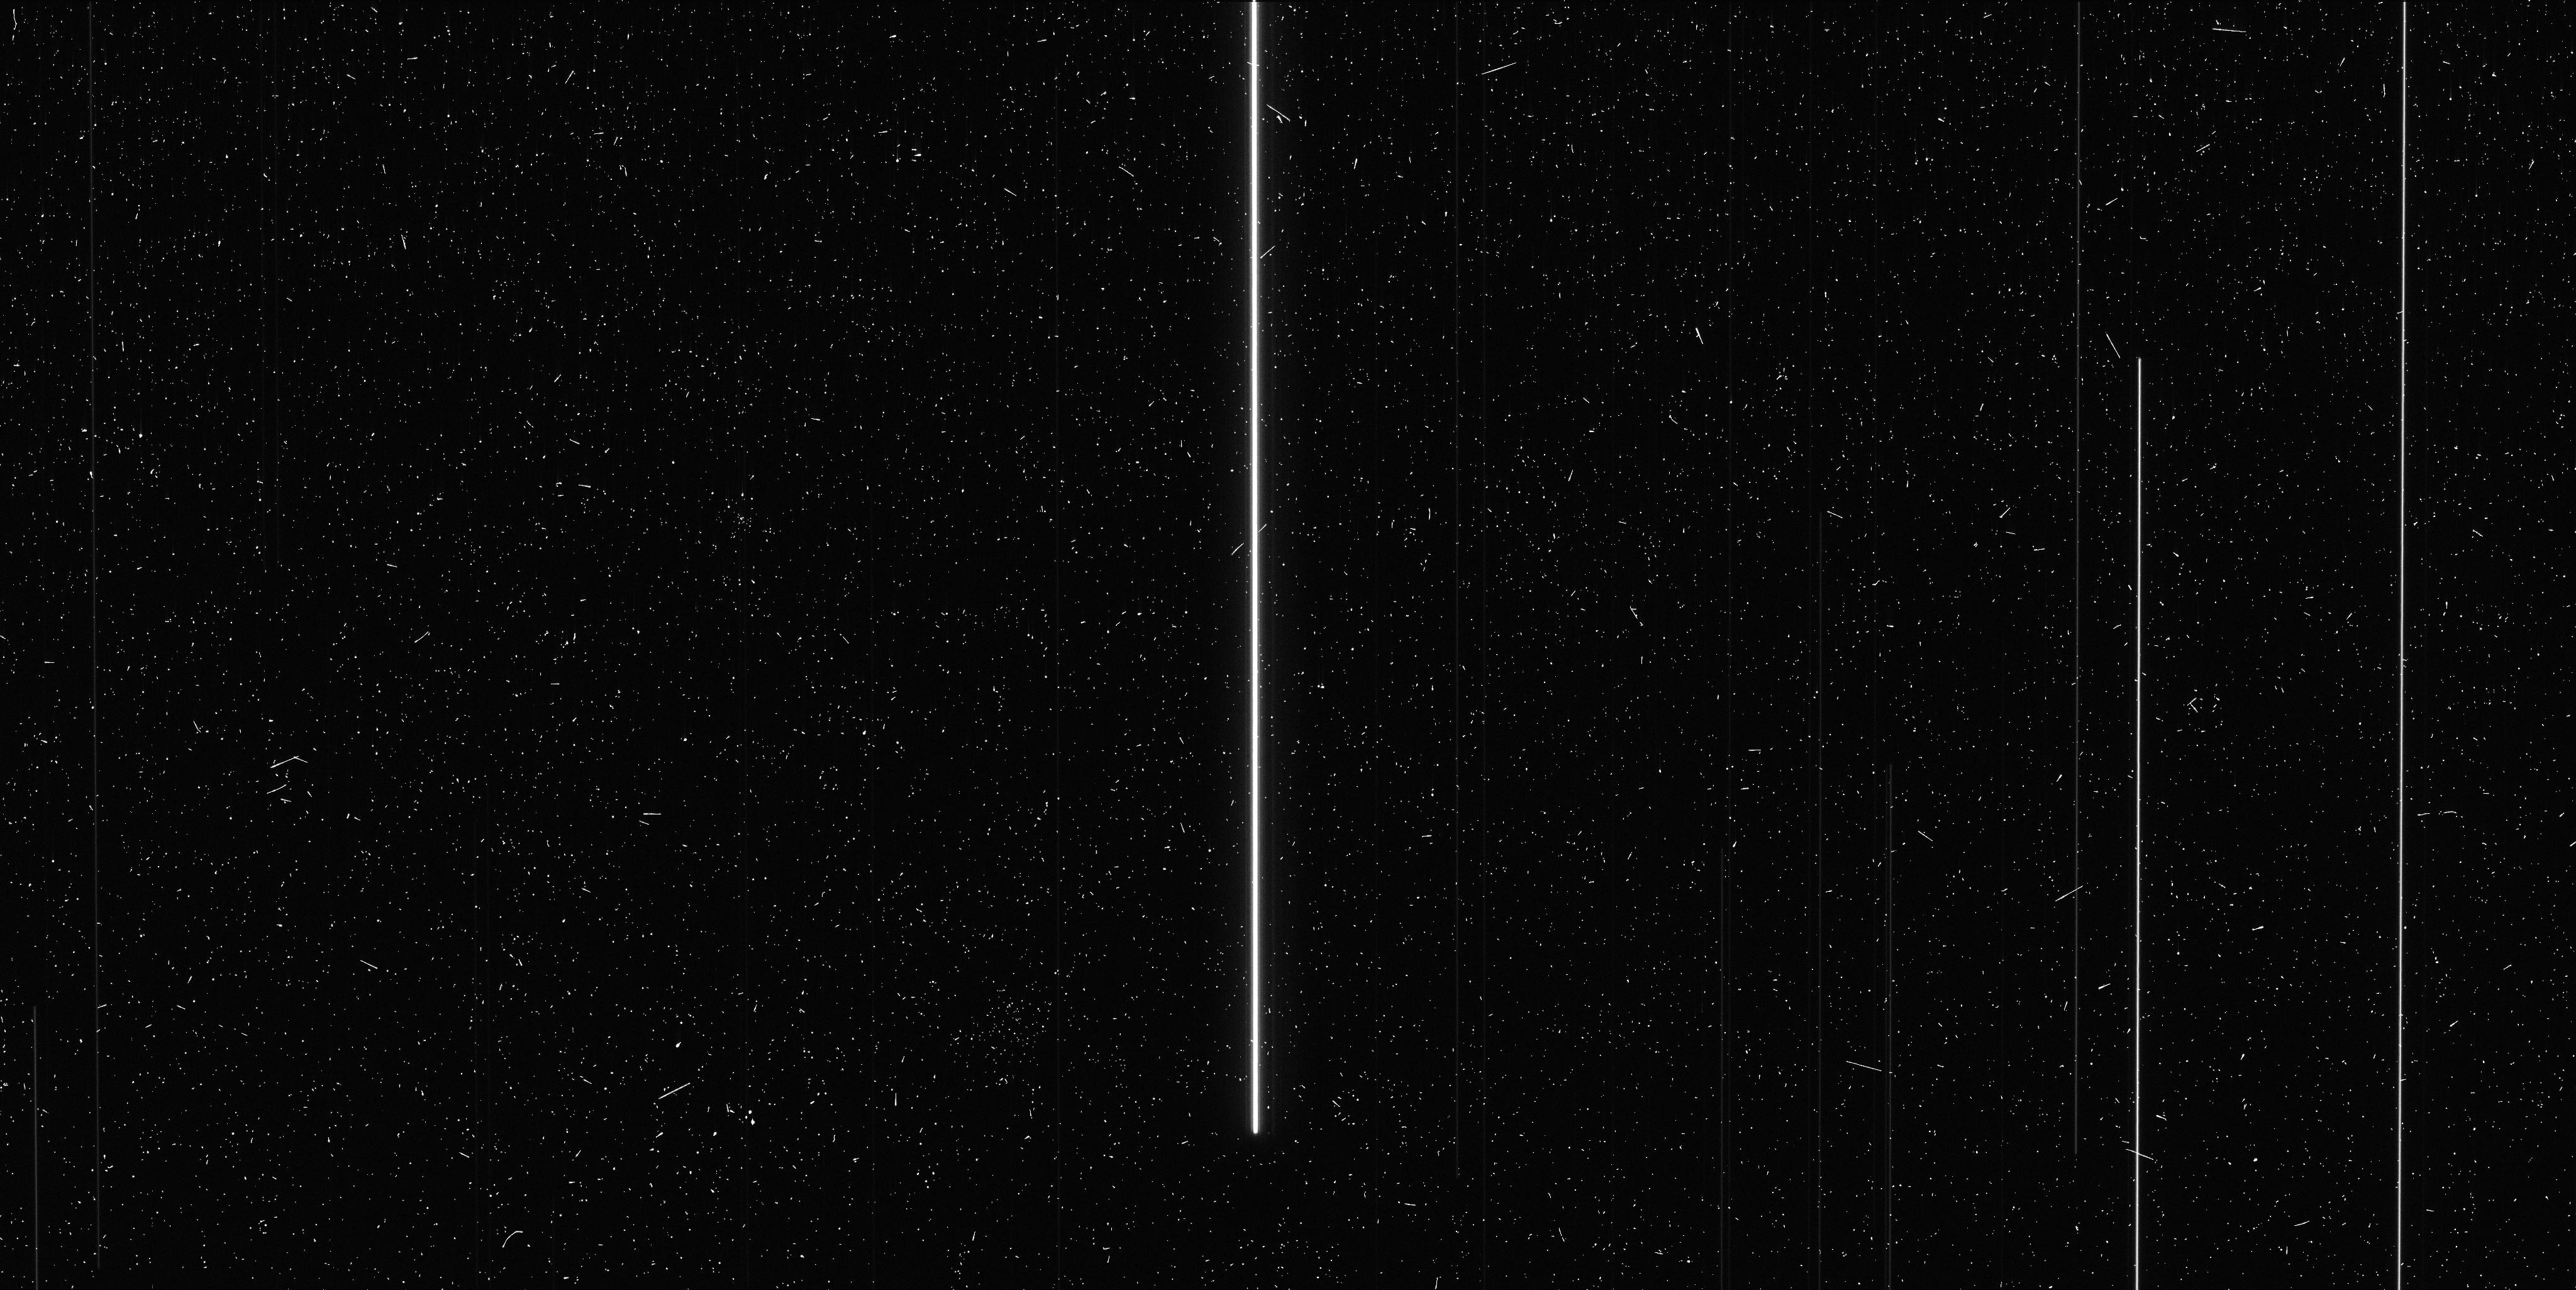
Target: V-SY-AUR. Instrument: WFC3/UVIS. Filter: F673N. Exposure: 6 min. Observation ID: ic4010neq

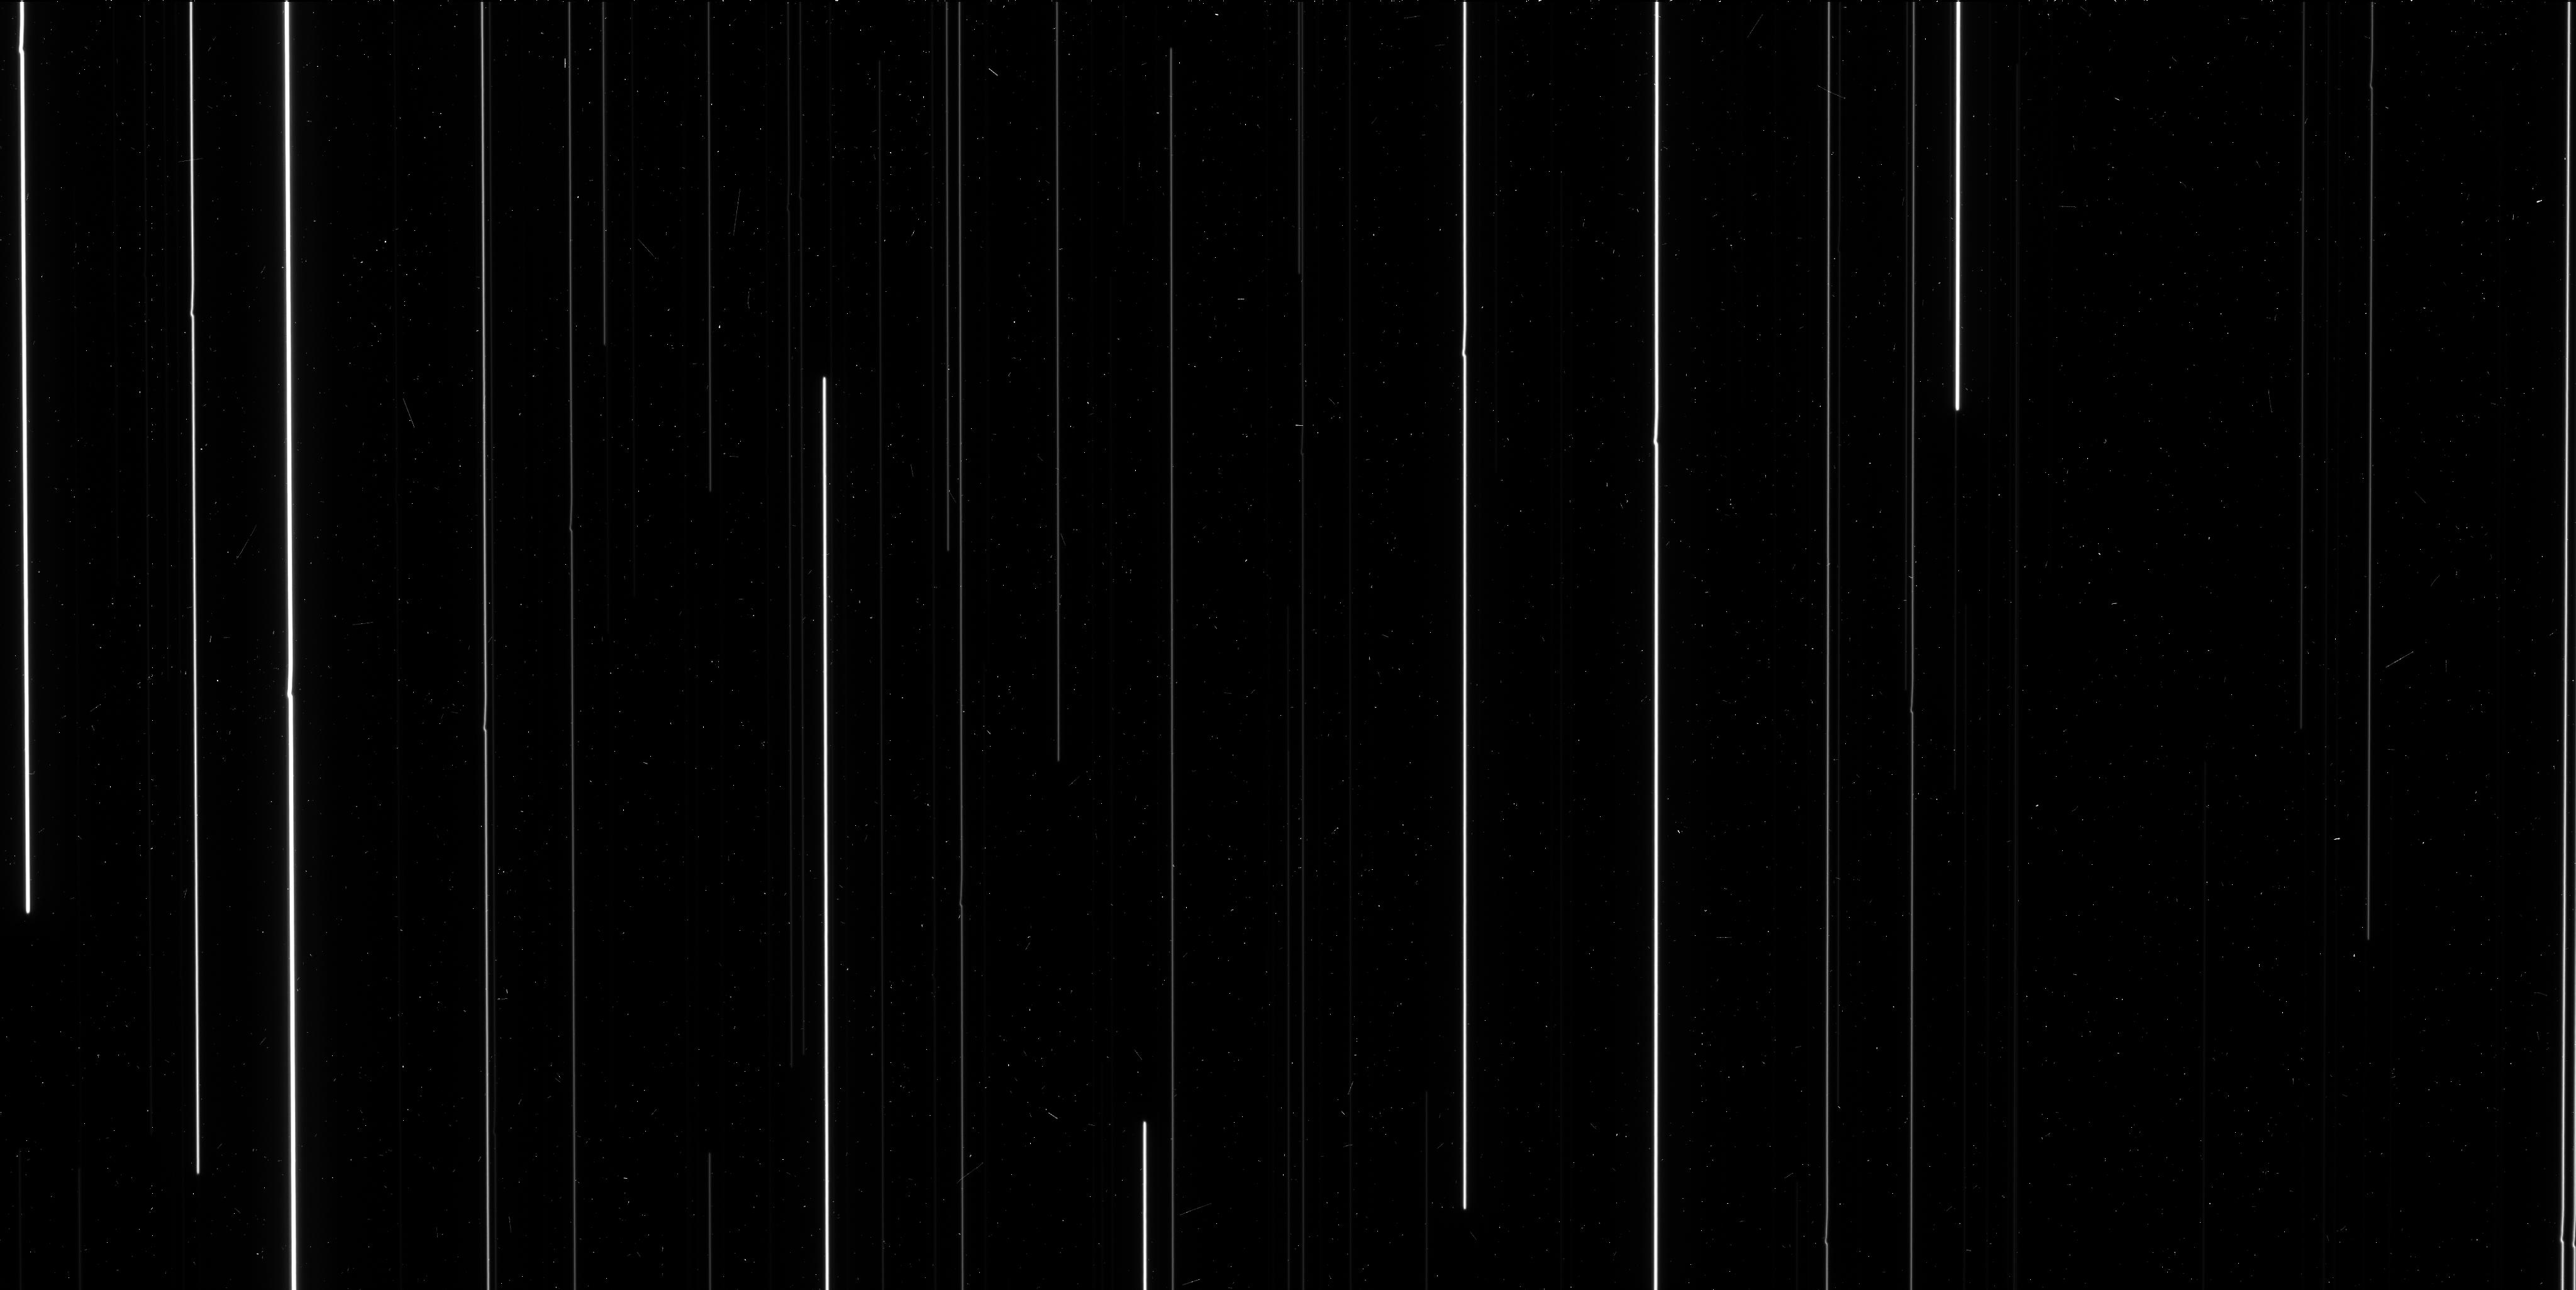
Target: M-35. Instrument: WFC3/UVIS. Filter: F606W. Exposure: 6 min. Observation ID: ic4002aqq

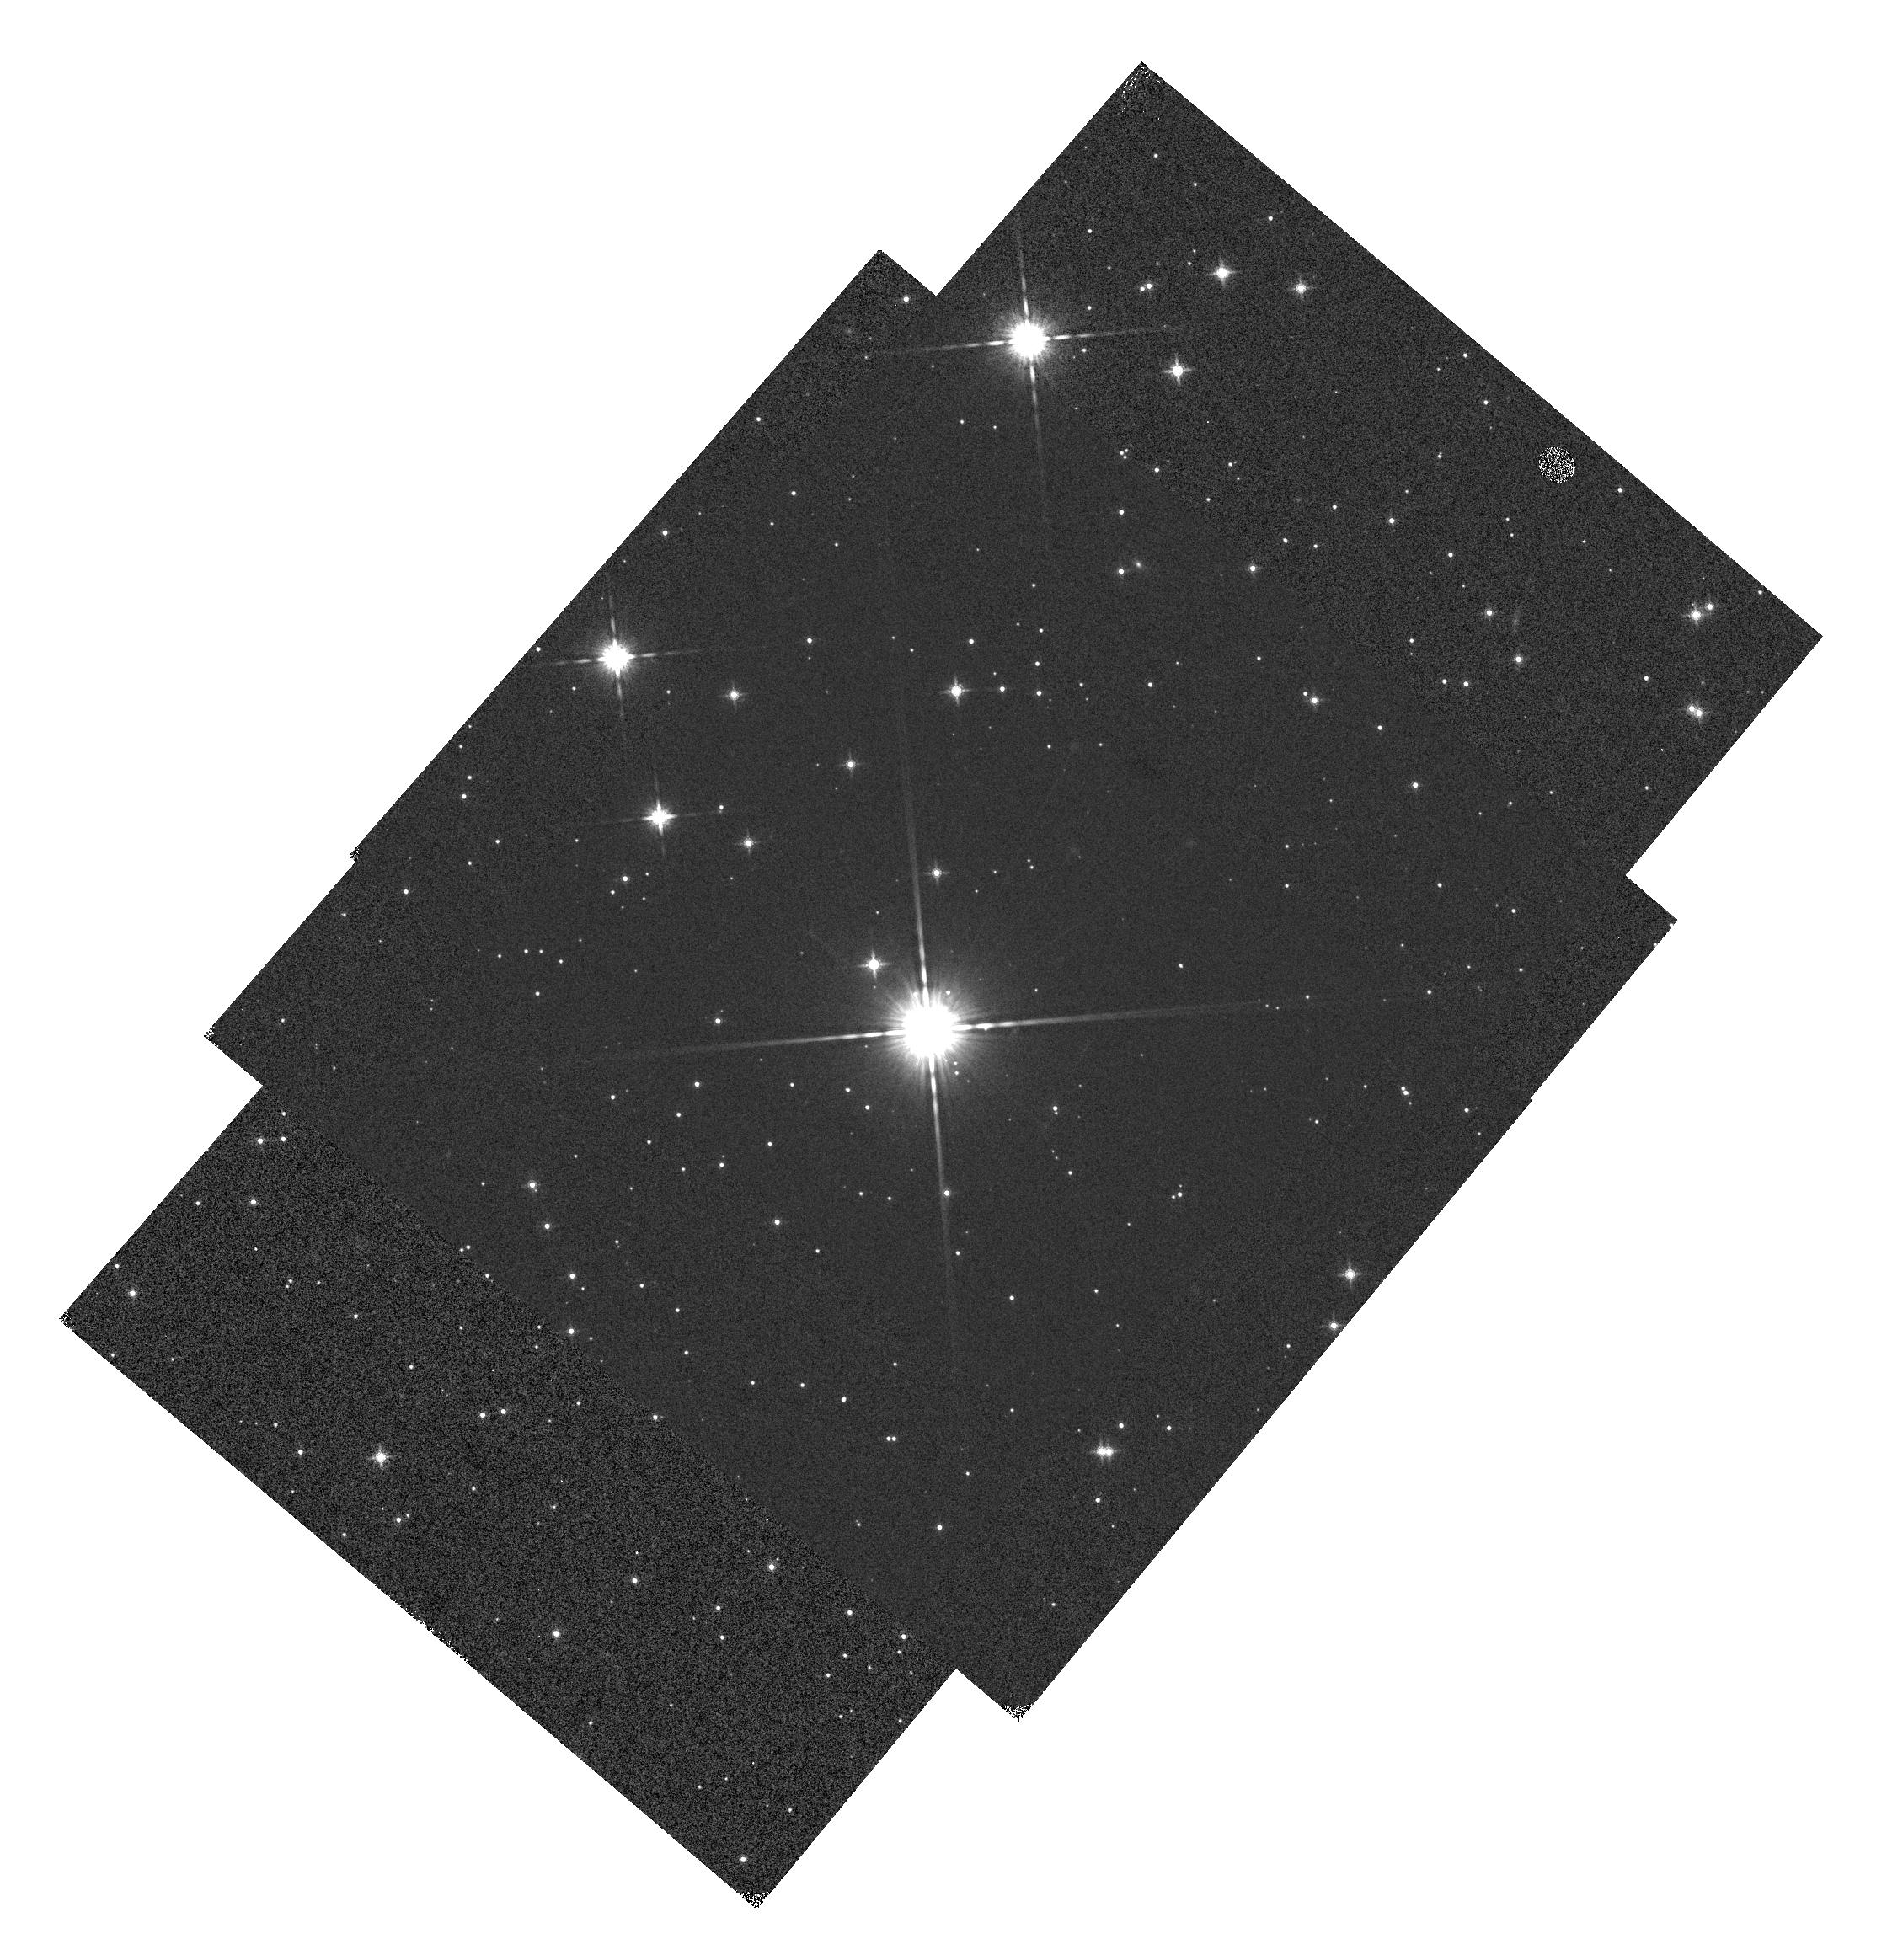
Target: V-SY-AUR. Instrument: WFC3/IR. Filter: F160W. Exposure: 1 min. Observation ID: hst_13101_10_wfc3_ir_f160w_ic4010

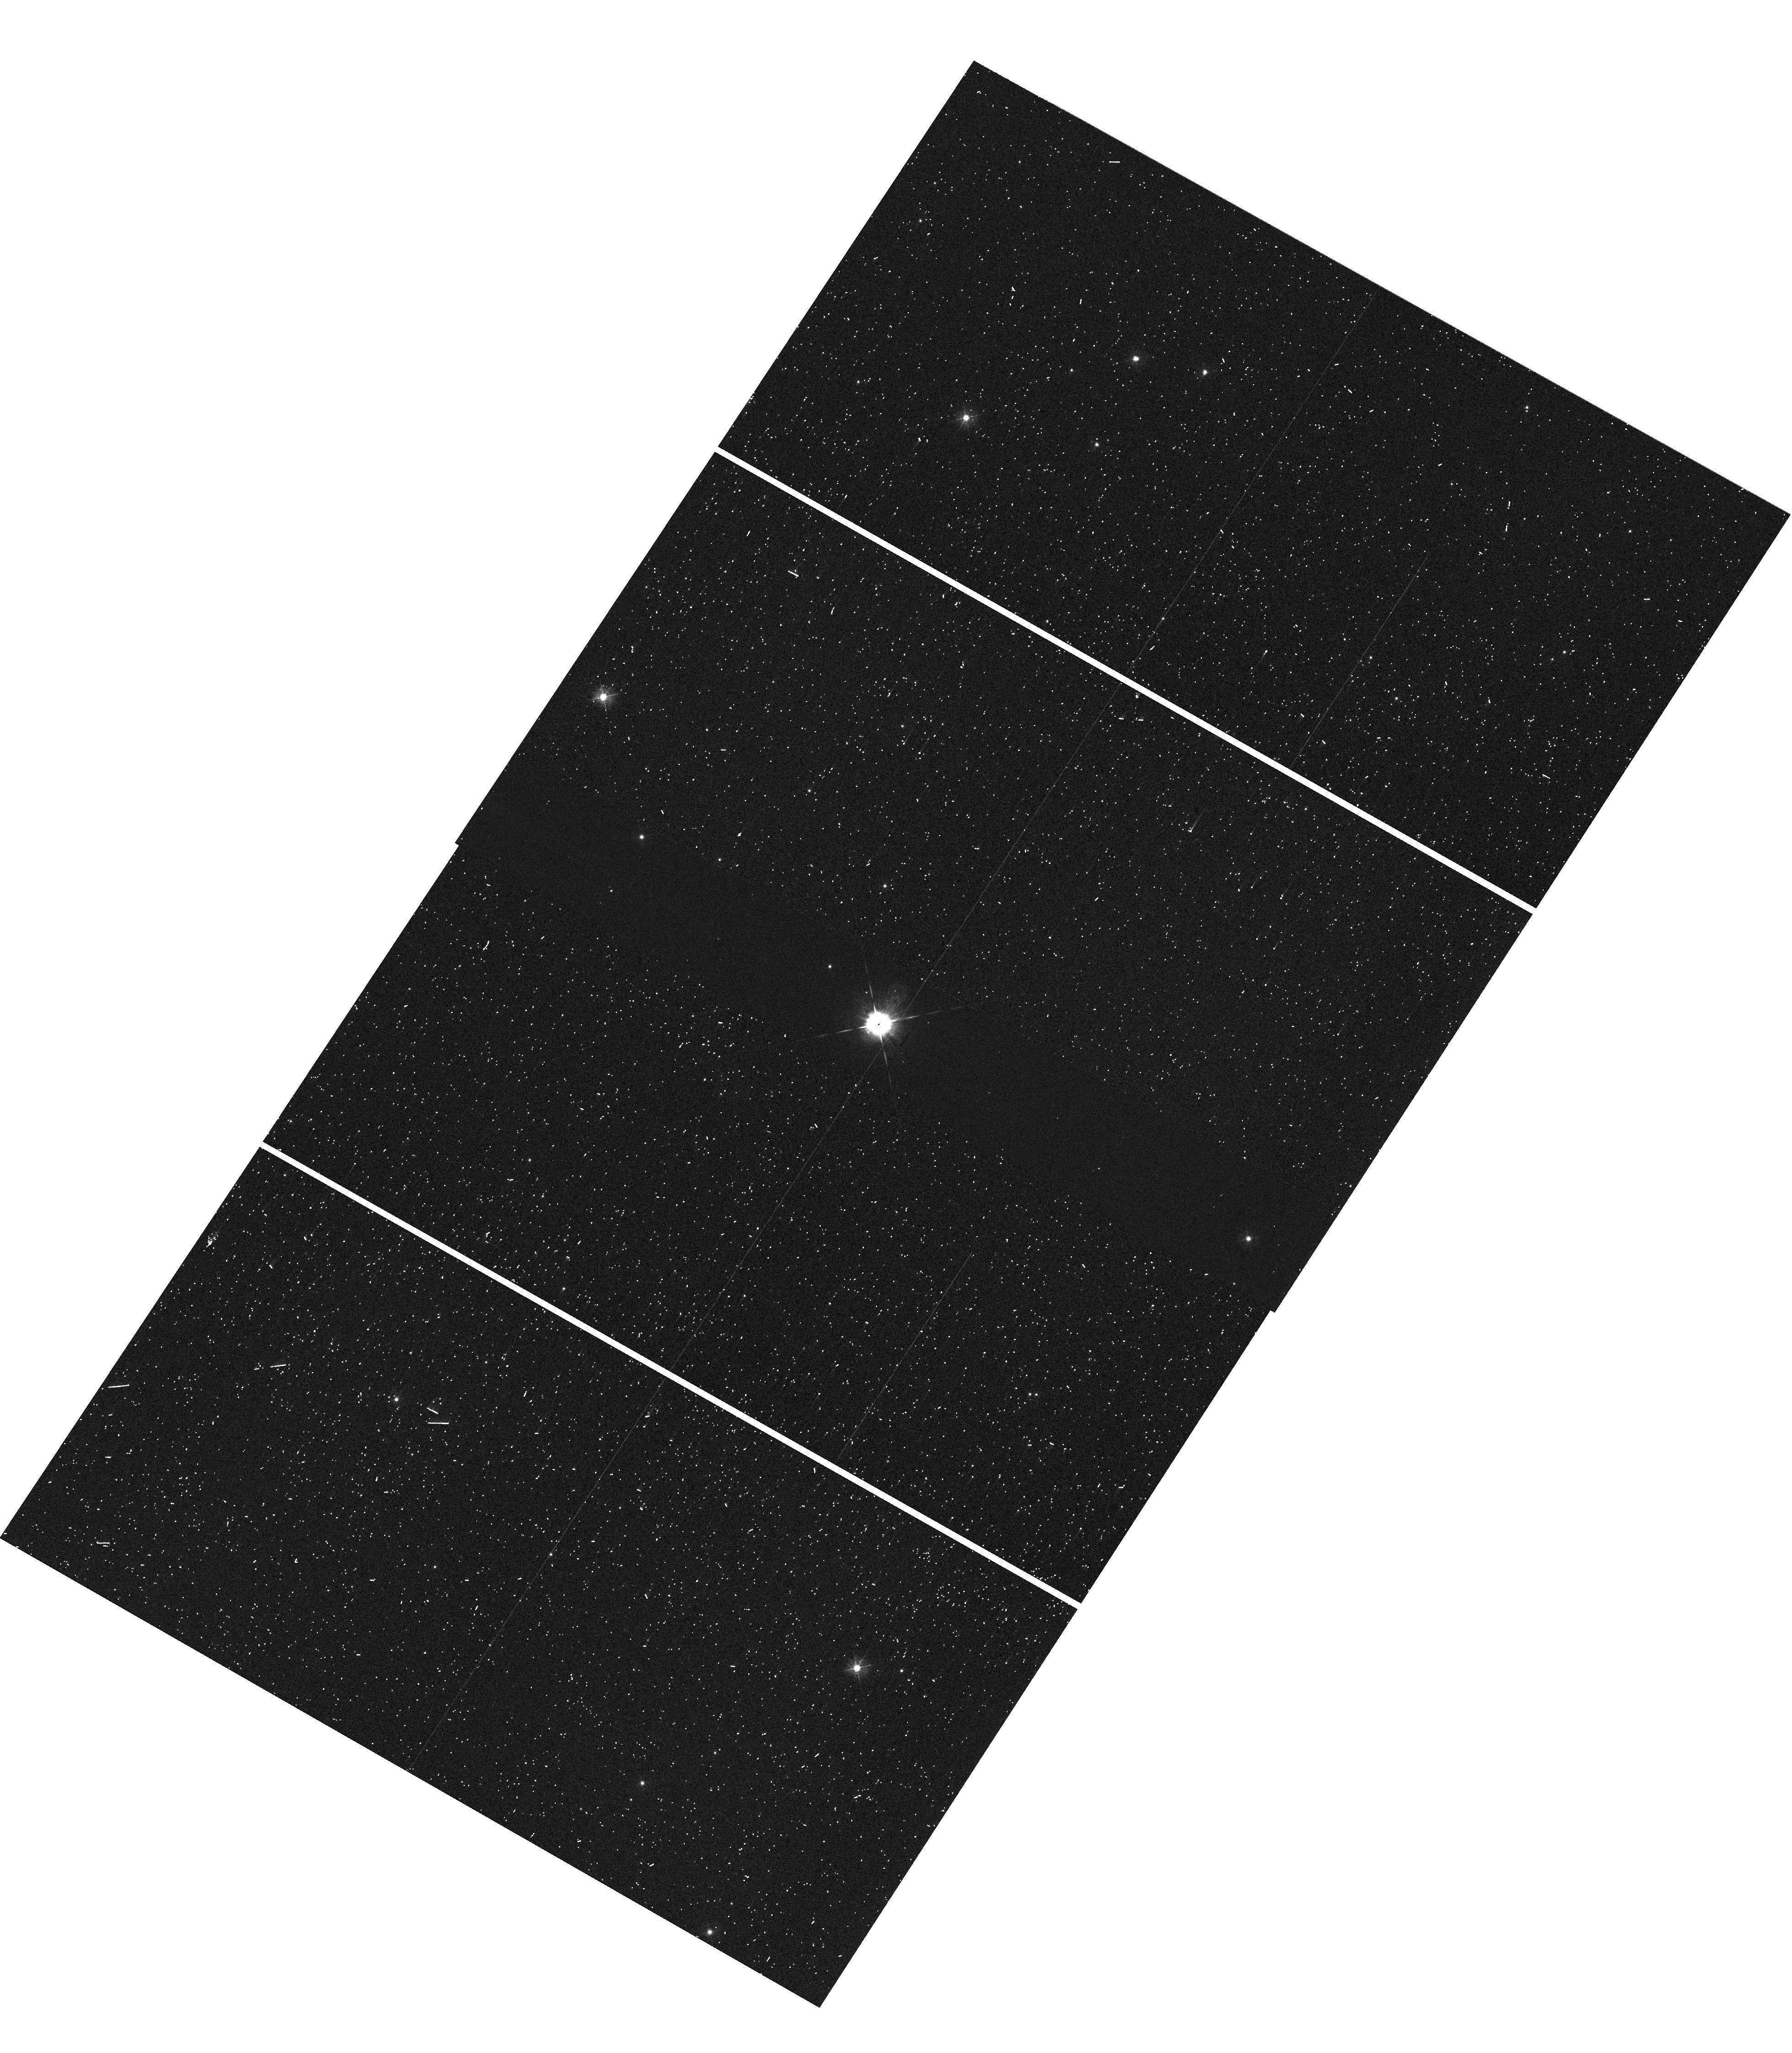
Target: V-SY-AUR. Instrument: WFC3/UVIS. Filter: F467M. Exposure: 2 min. Observation ID: hst_13101_07_wfc3_uvis_f467m_ic4007

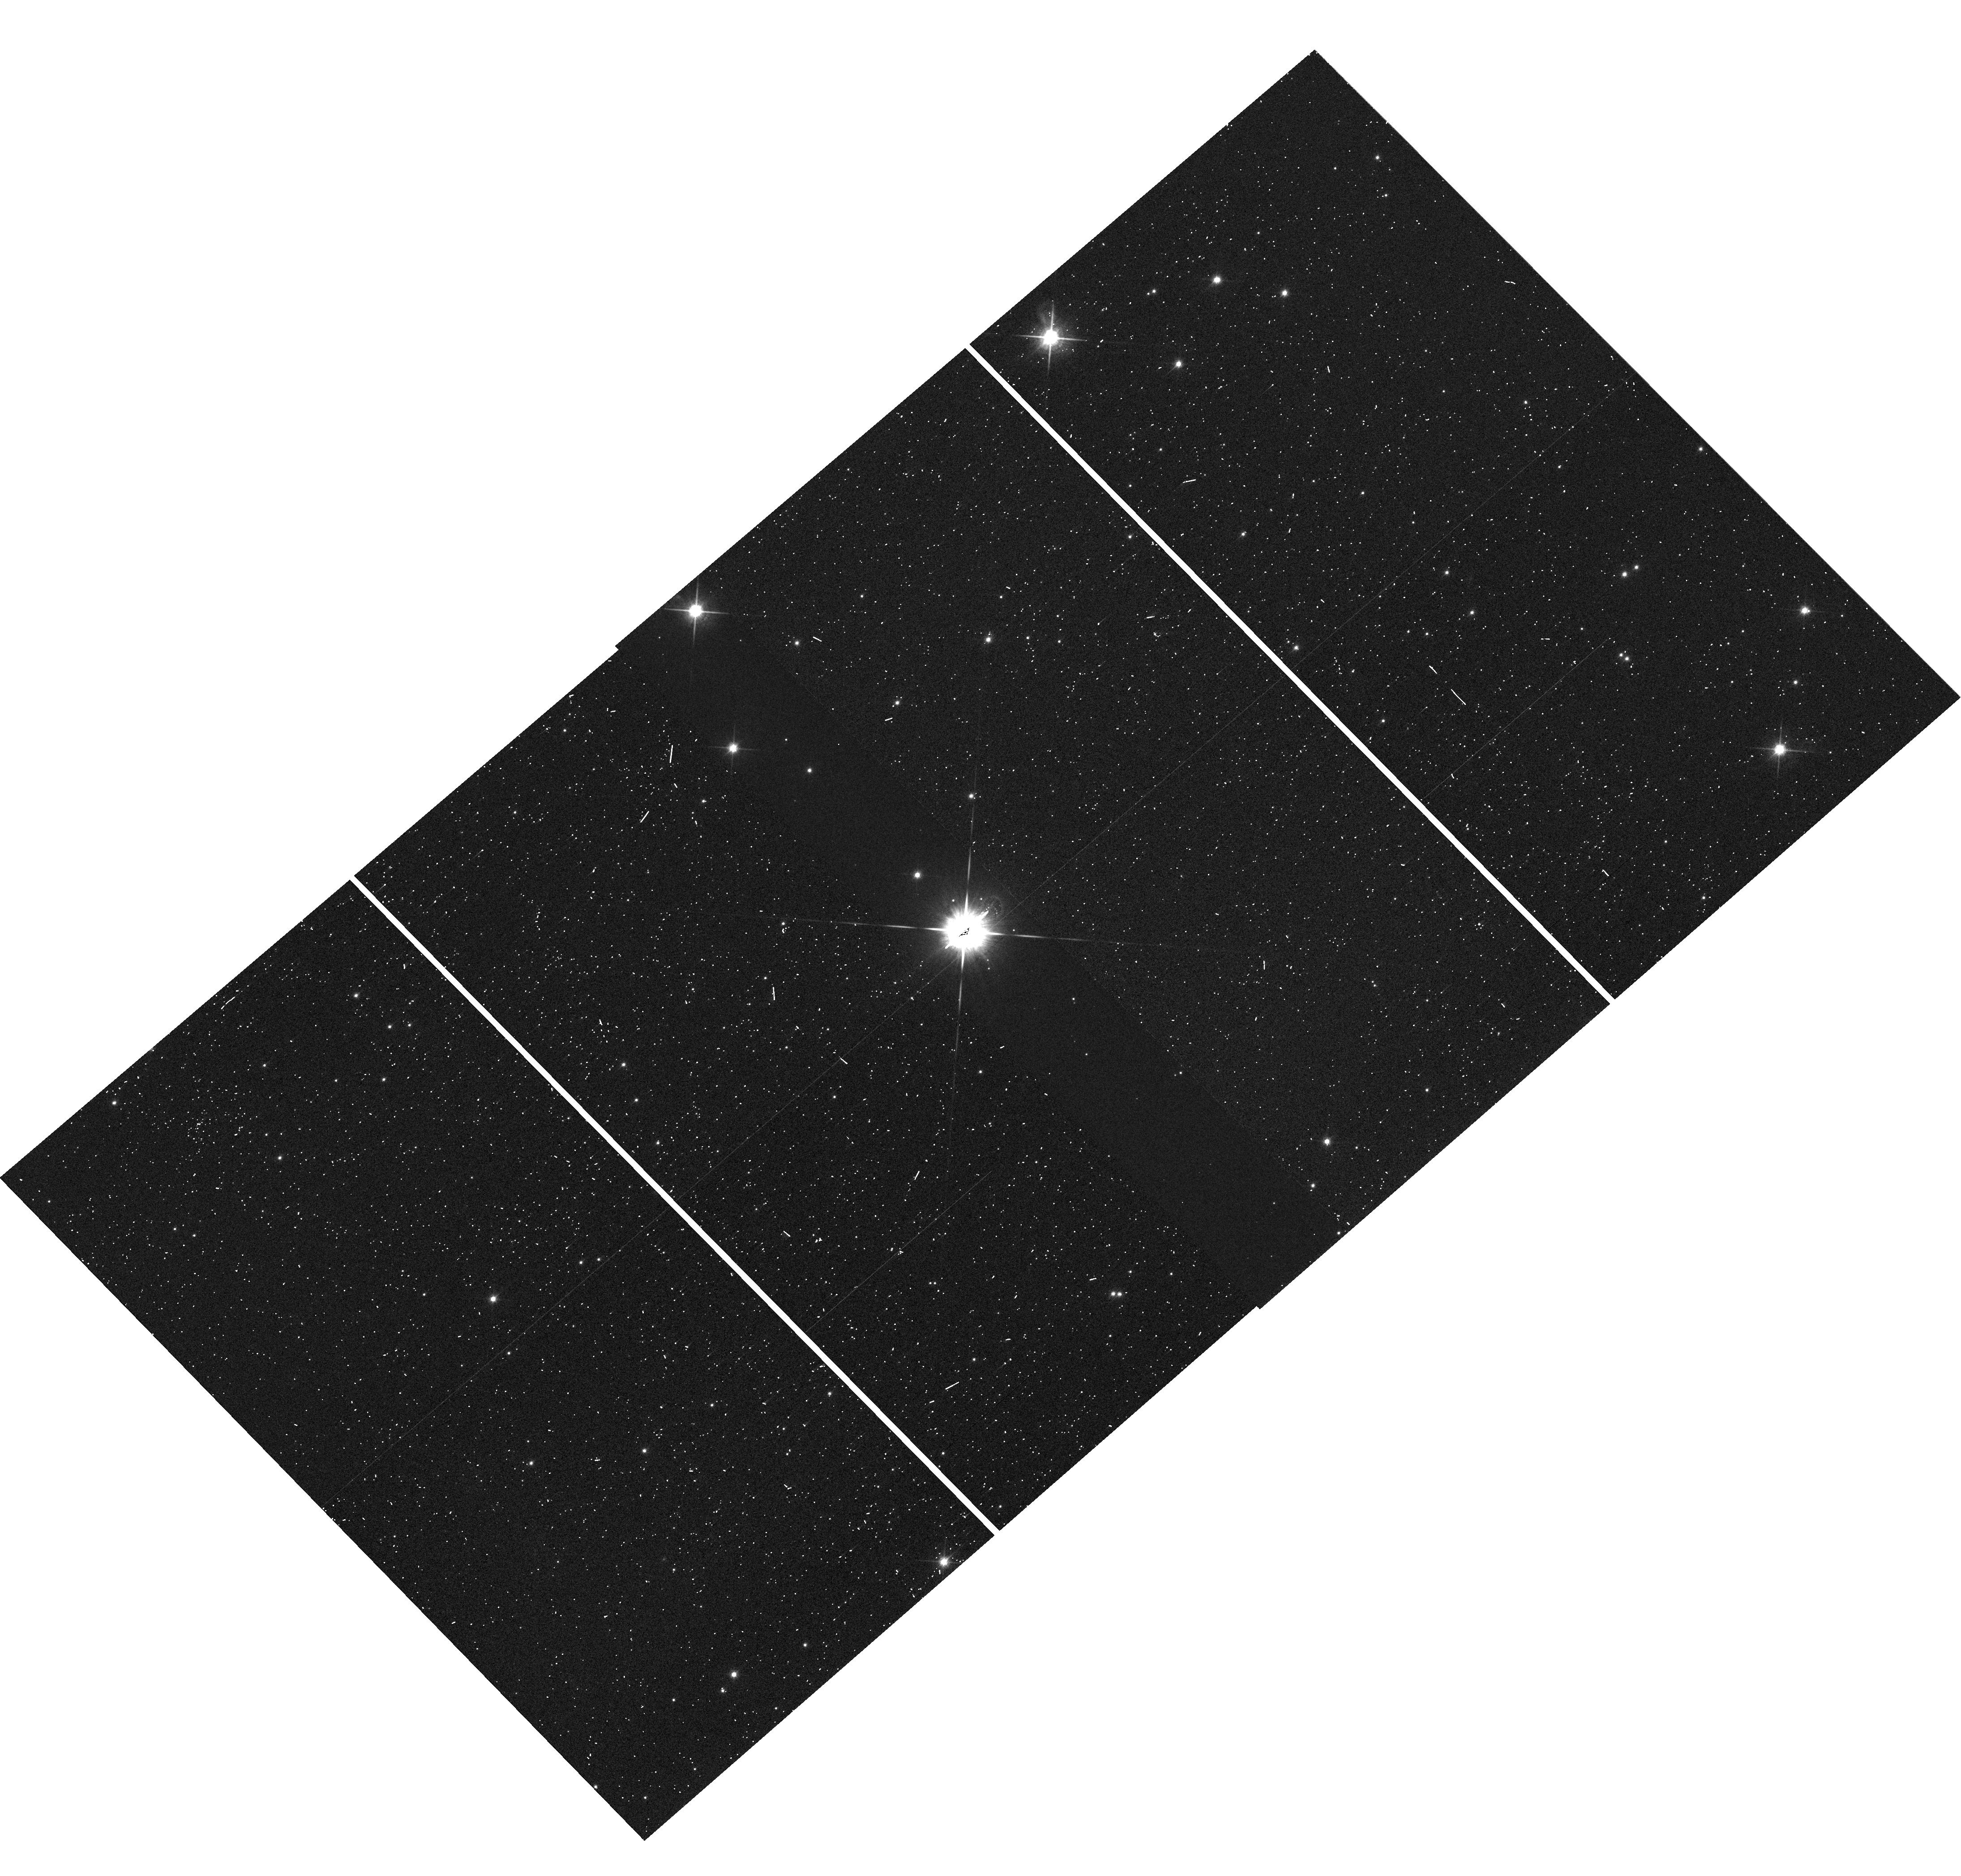
Target: V-SY-AUR. Instrument: WFC3/UVIS. Filter: F850LP. Exposure: 1 min. Observation ID: hst_13101_06_wfc3_uvis_f850lp_ic4006

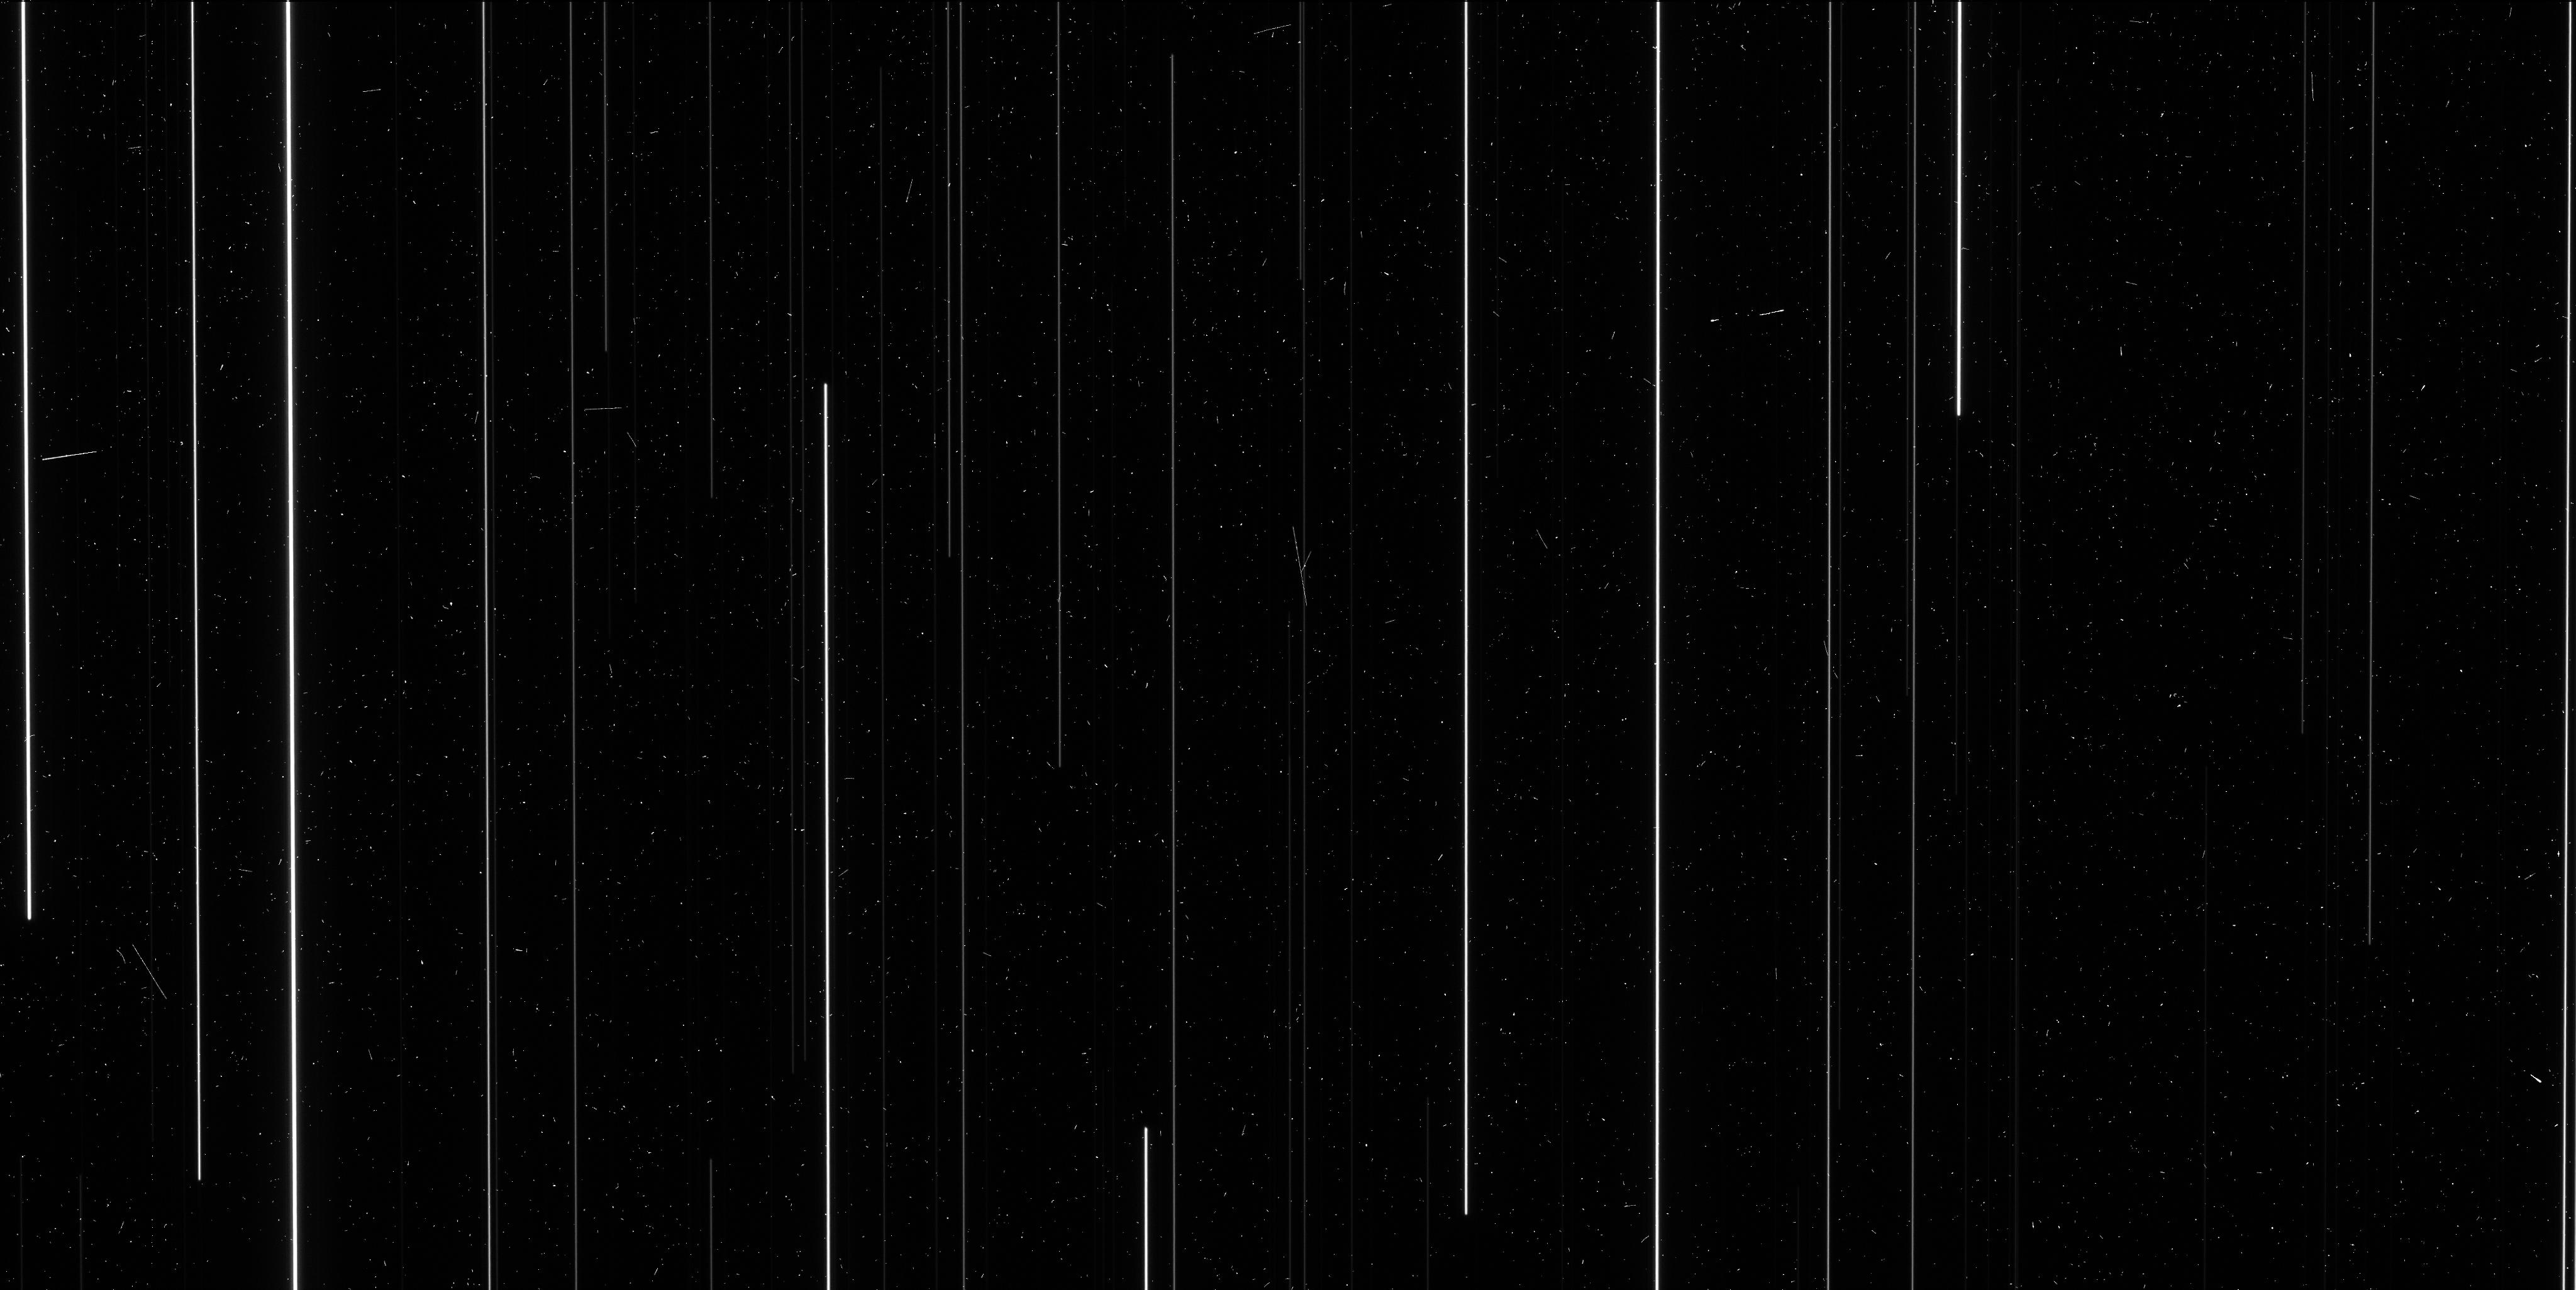
Target: M-35. Instrument: WFC3/UVIS. Filter: F621M. Exposure: 6 min. Observation ID: ic4004dvq

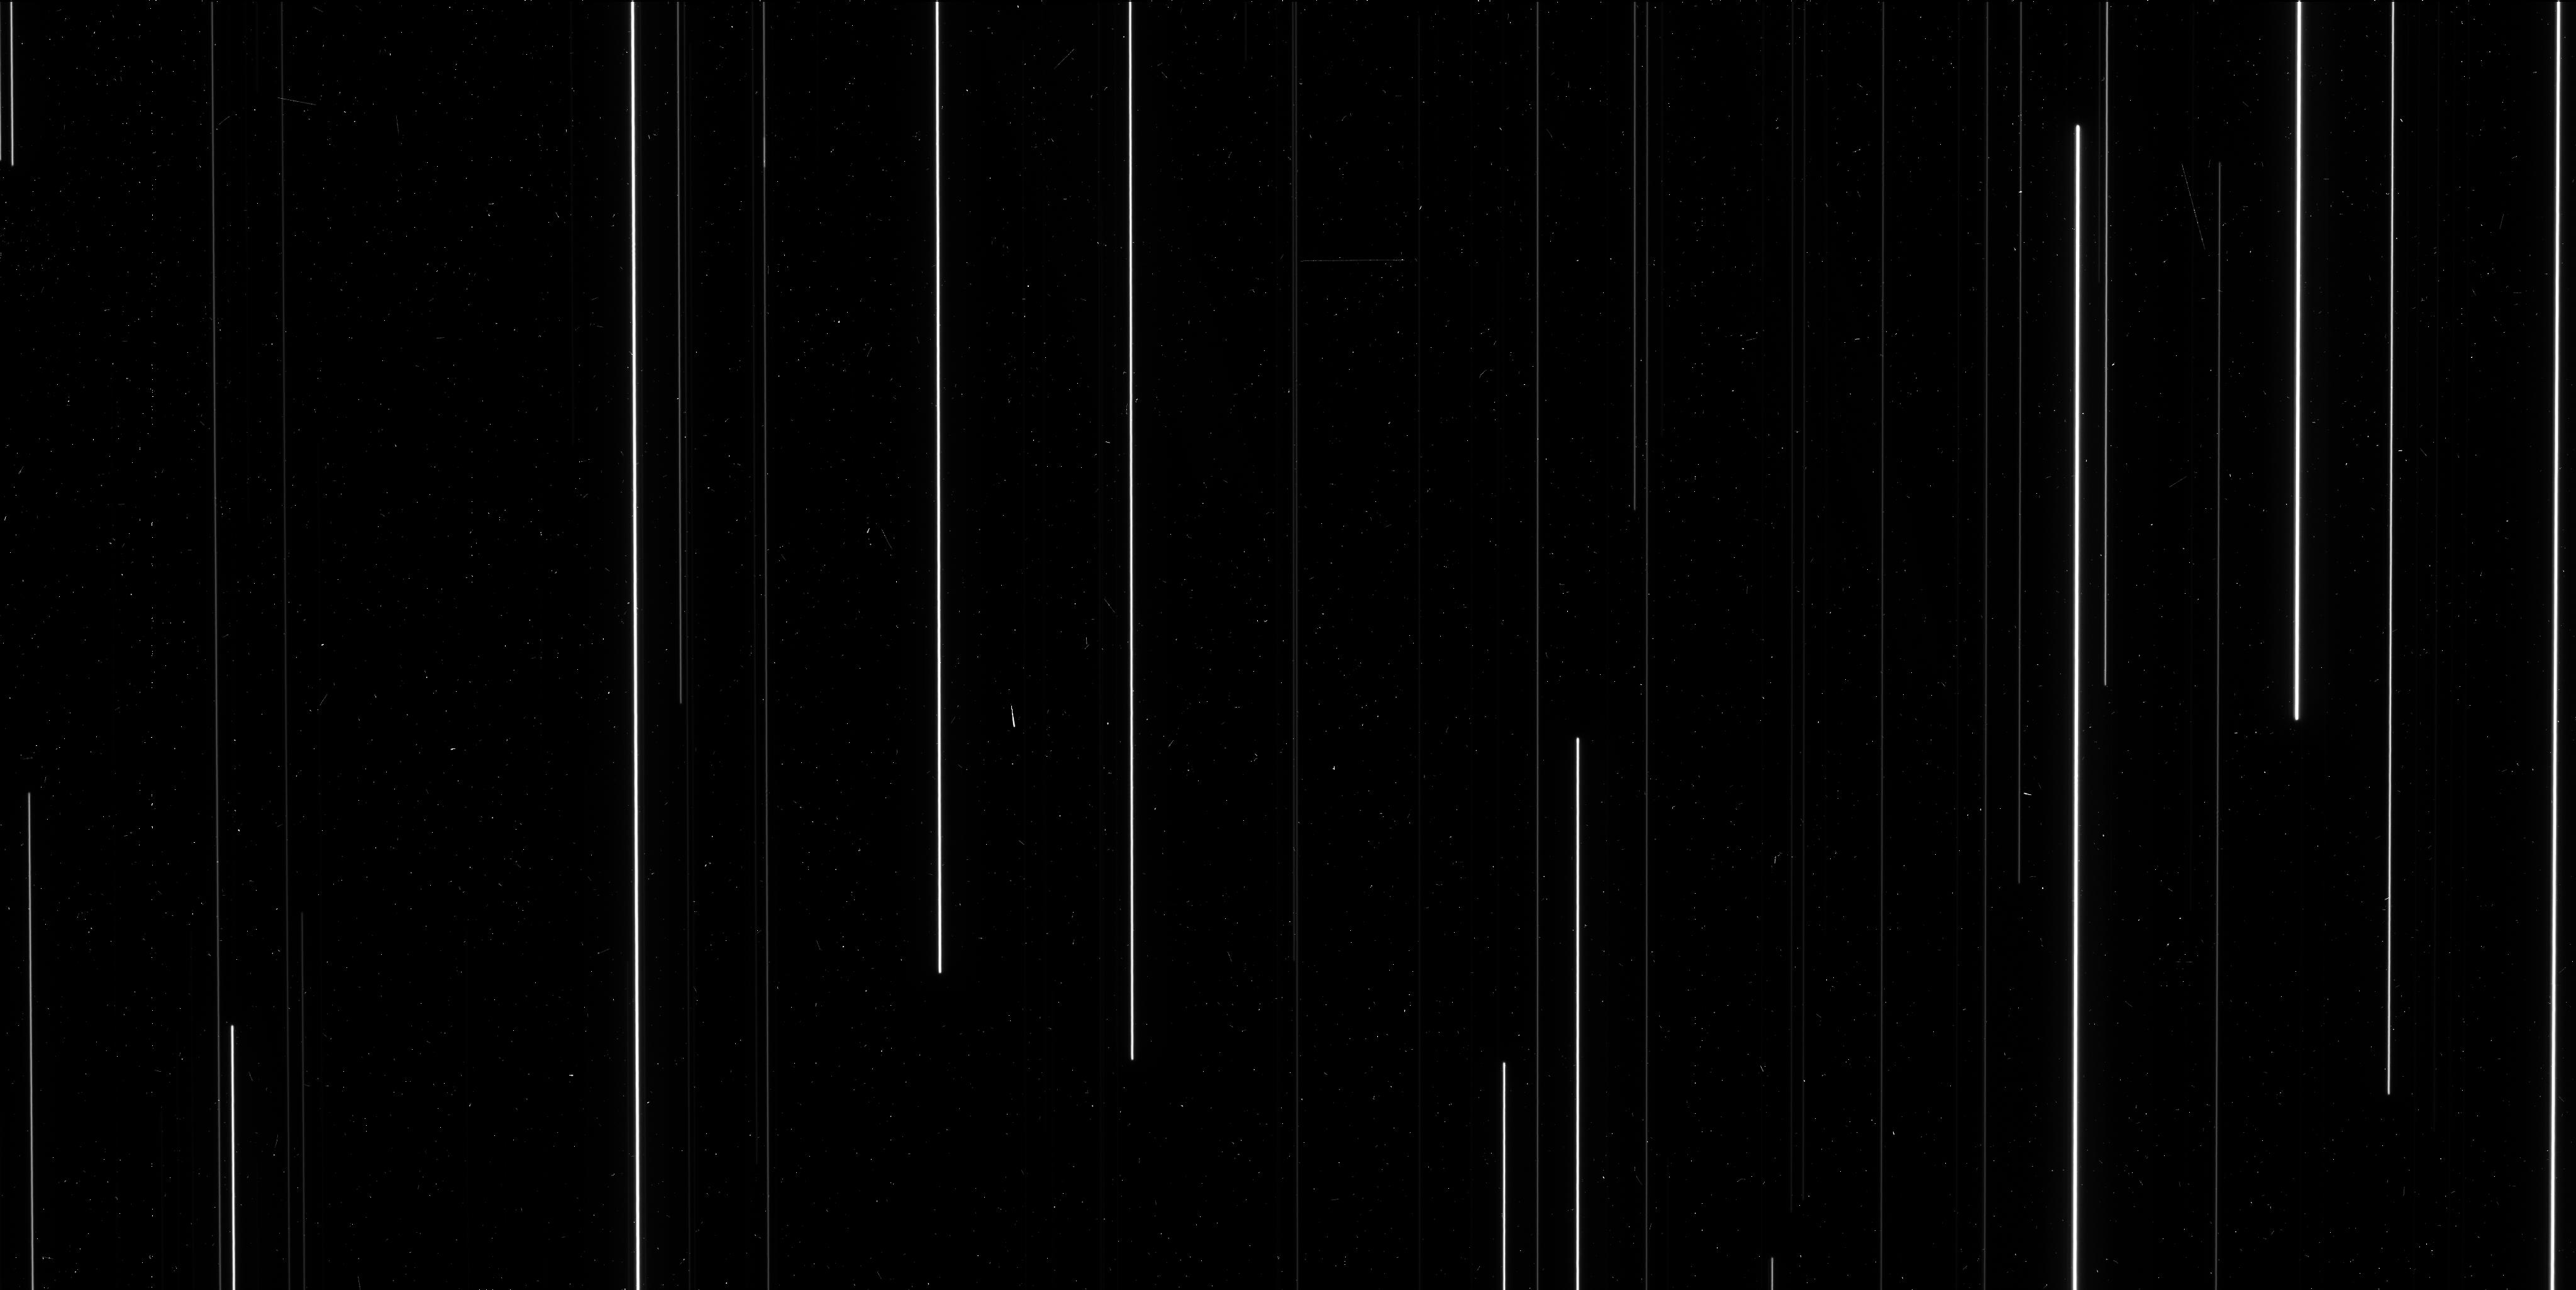
Target: M-35. Instrument: WFC3/UVIS. Filter: F555W. Exposure: 6 min. Observation ID: ic40b1weq

High Precision Astrometry (PI: Riess, Adam)

This program uses the enhanced astrometric precision enabled by spatial scanning to calibrate remaining obstacles toward reaching <<40 mas astrometry (<1 millipixel) with WFC3/UVIS by 1) improving geometric distortion 2) calibrating the effect of breathing on astrometry 3) calibrating the effect of CTE on astrometry, 4) characterizing the boundaries and orientations of the WFC3 lithographic cells.